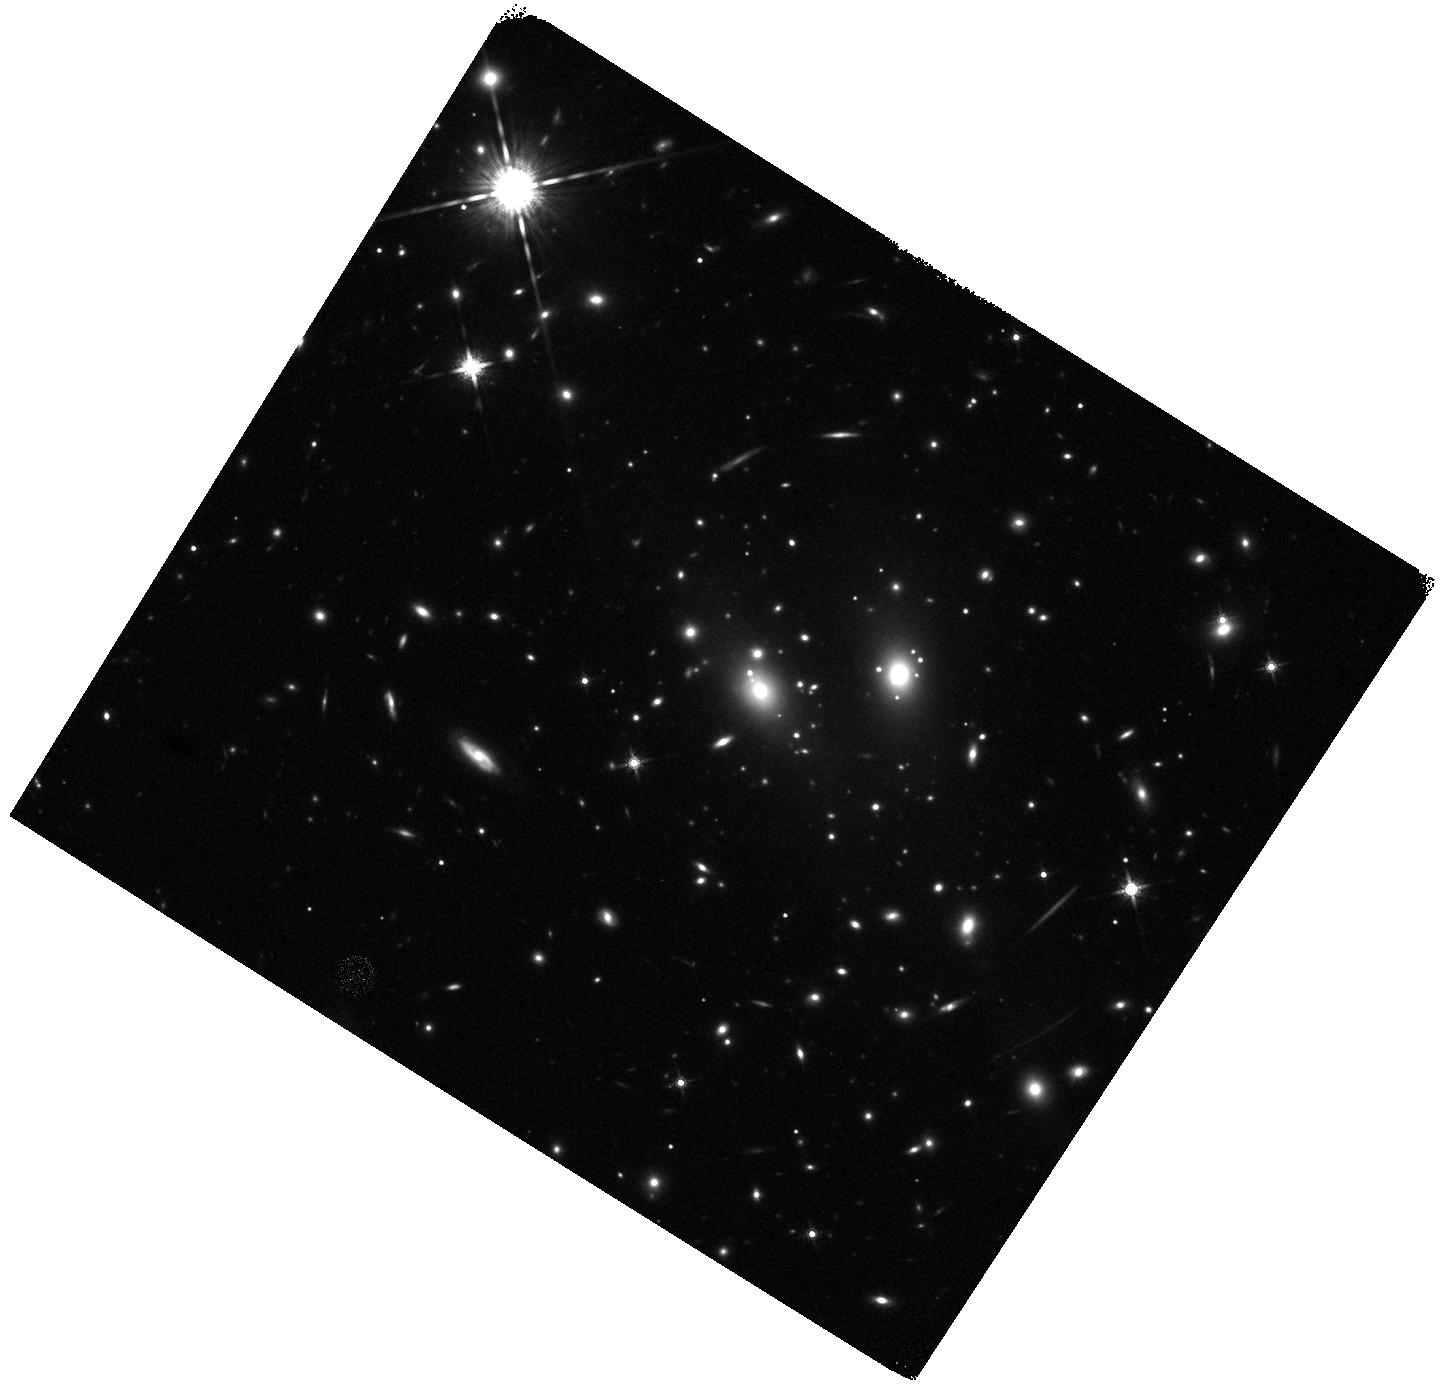
Target: RXJ1347-1145. Instrument: WFC3/IR. Filter: F160W. Exposure: 22 min. Observation ID: hst_12104_b6_wfc3_ir_f160w_ibfmb6

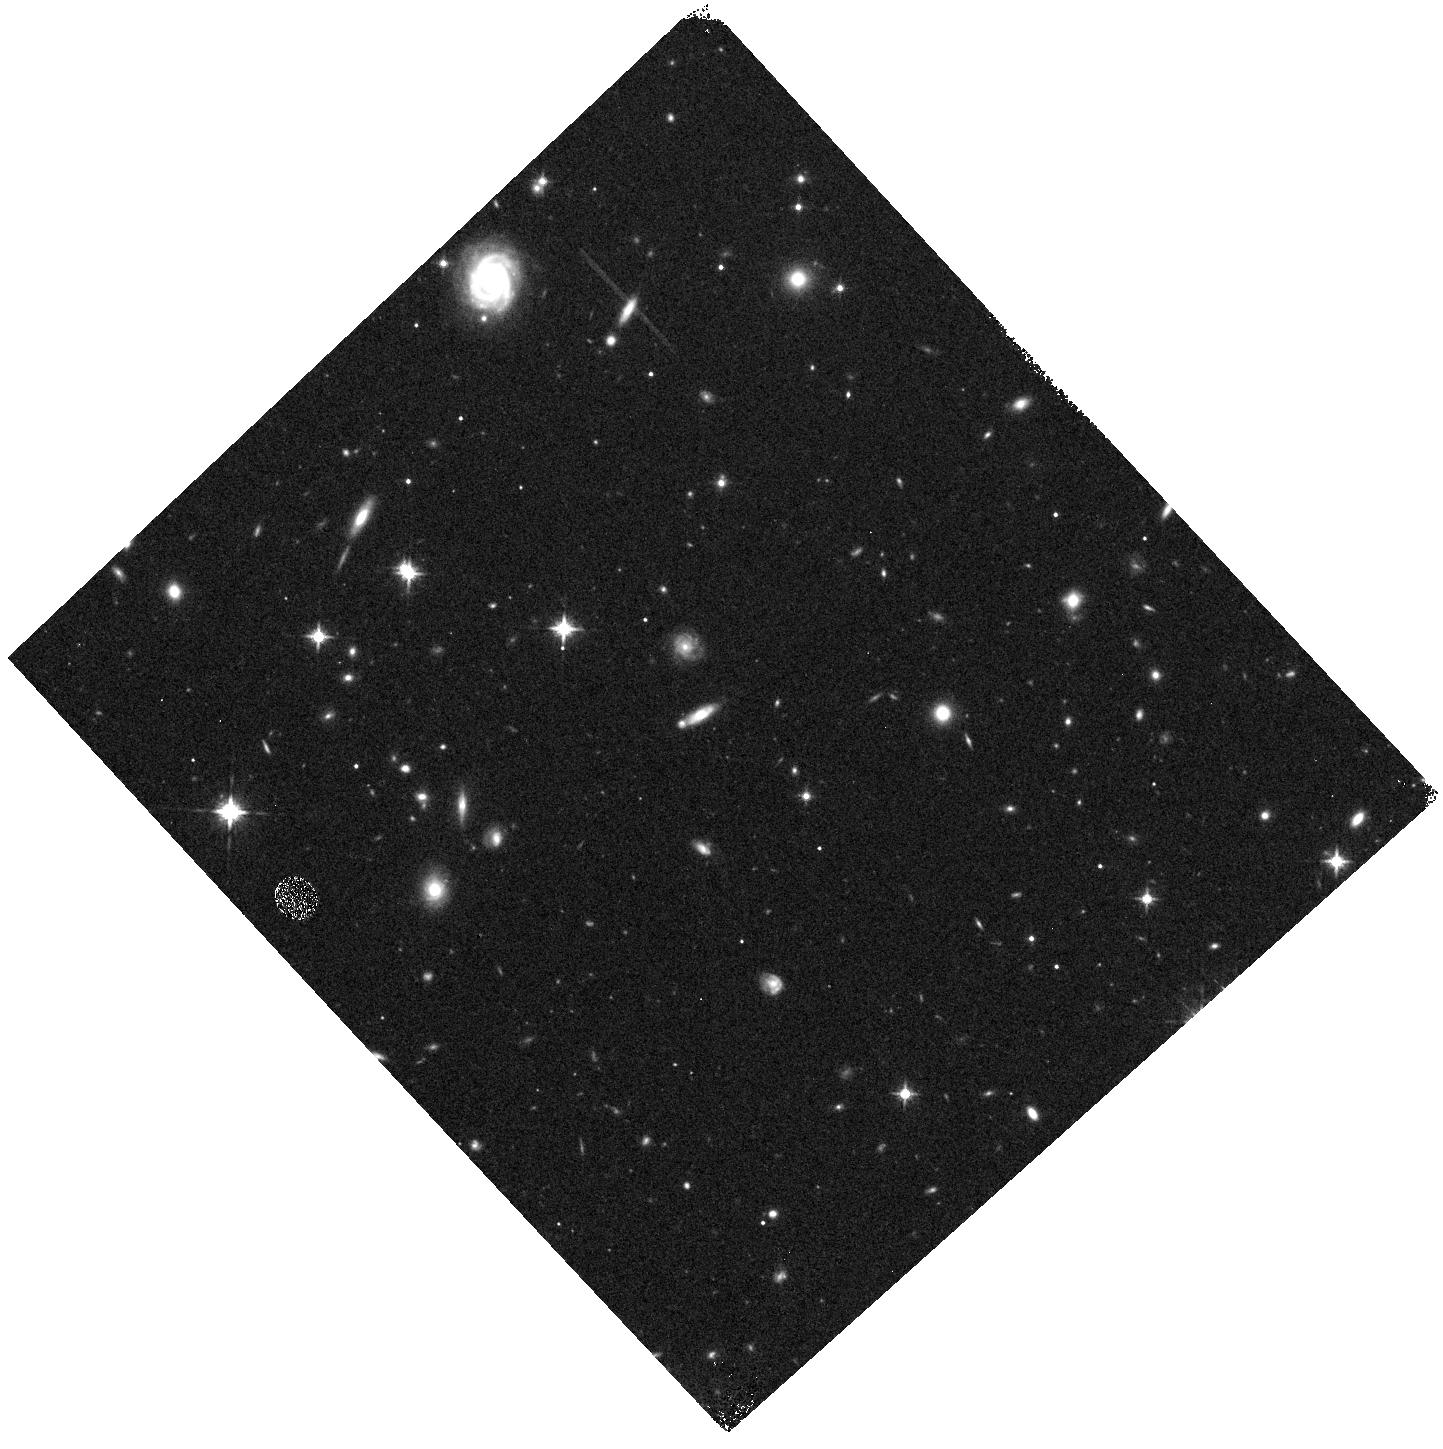
Target: RXJ1347-1145-WFC3PAR1. Instrument: WFC3/IR. Filter: F125W. Exposure: 10 min. Observation ID: hst_12104_a0_wfc3_ir_f125w_ibfma0

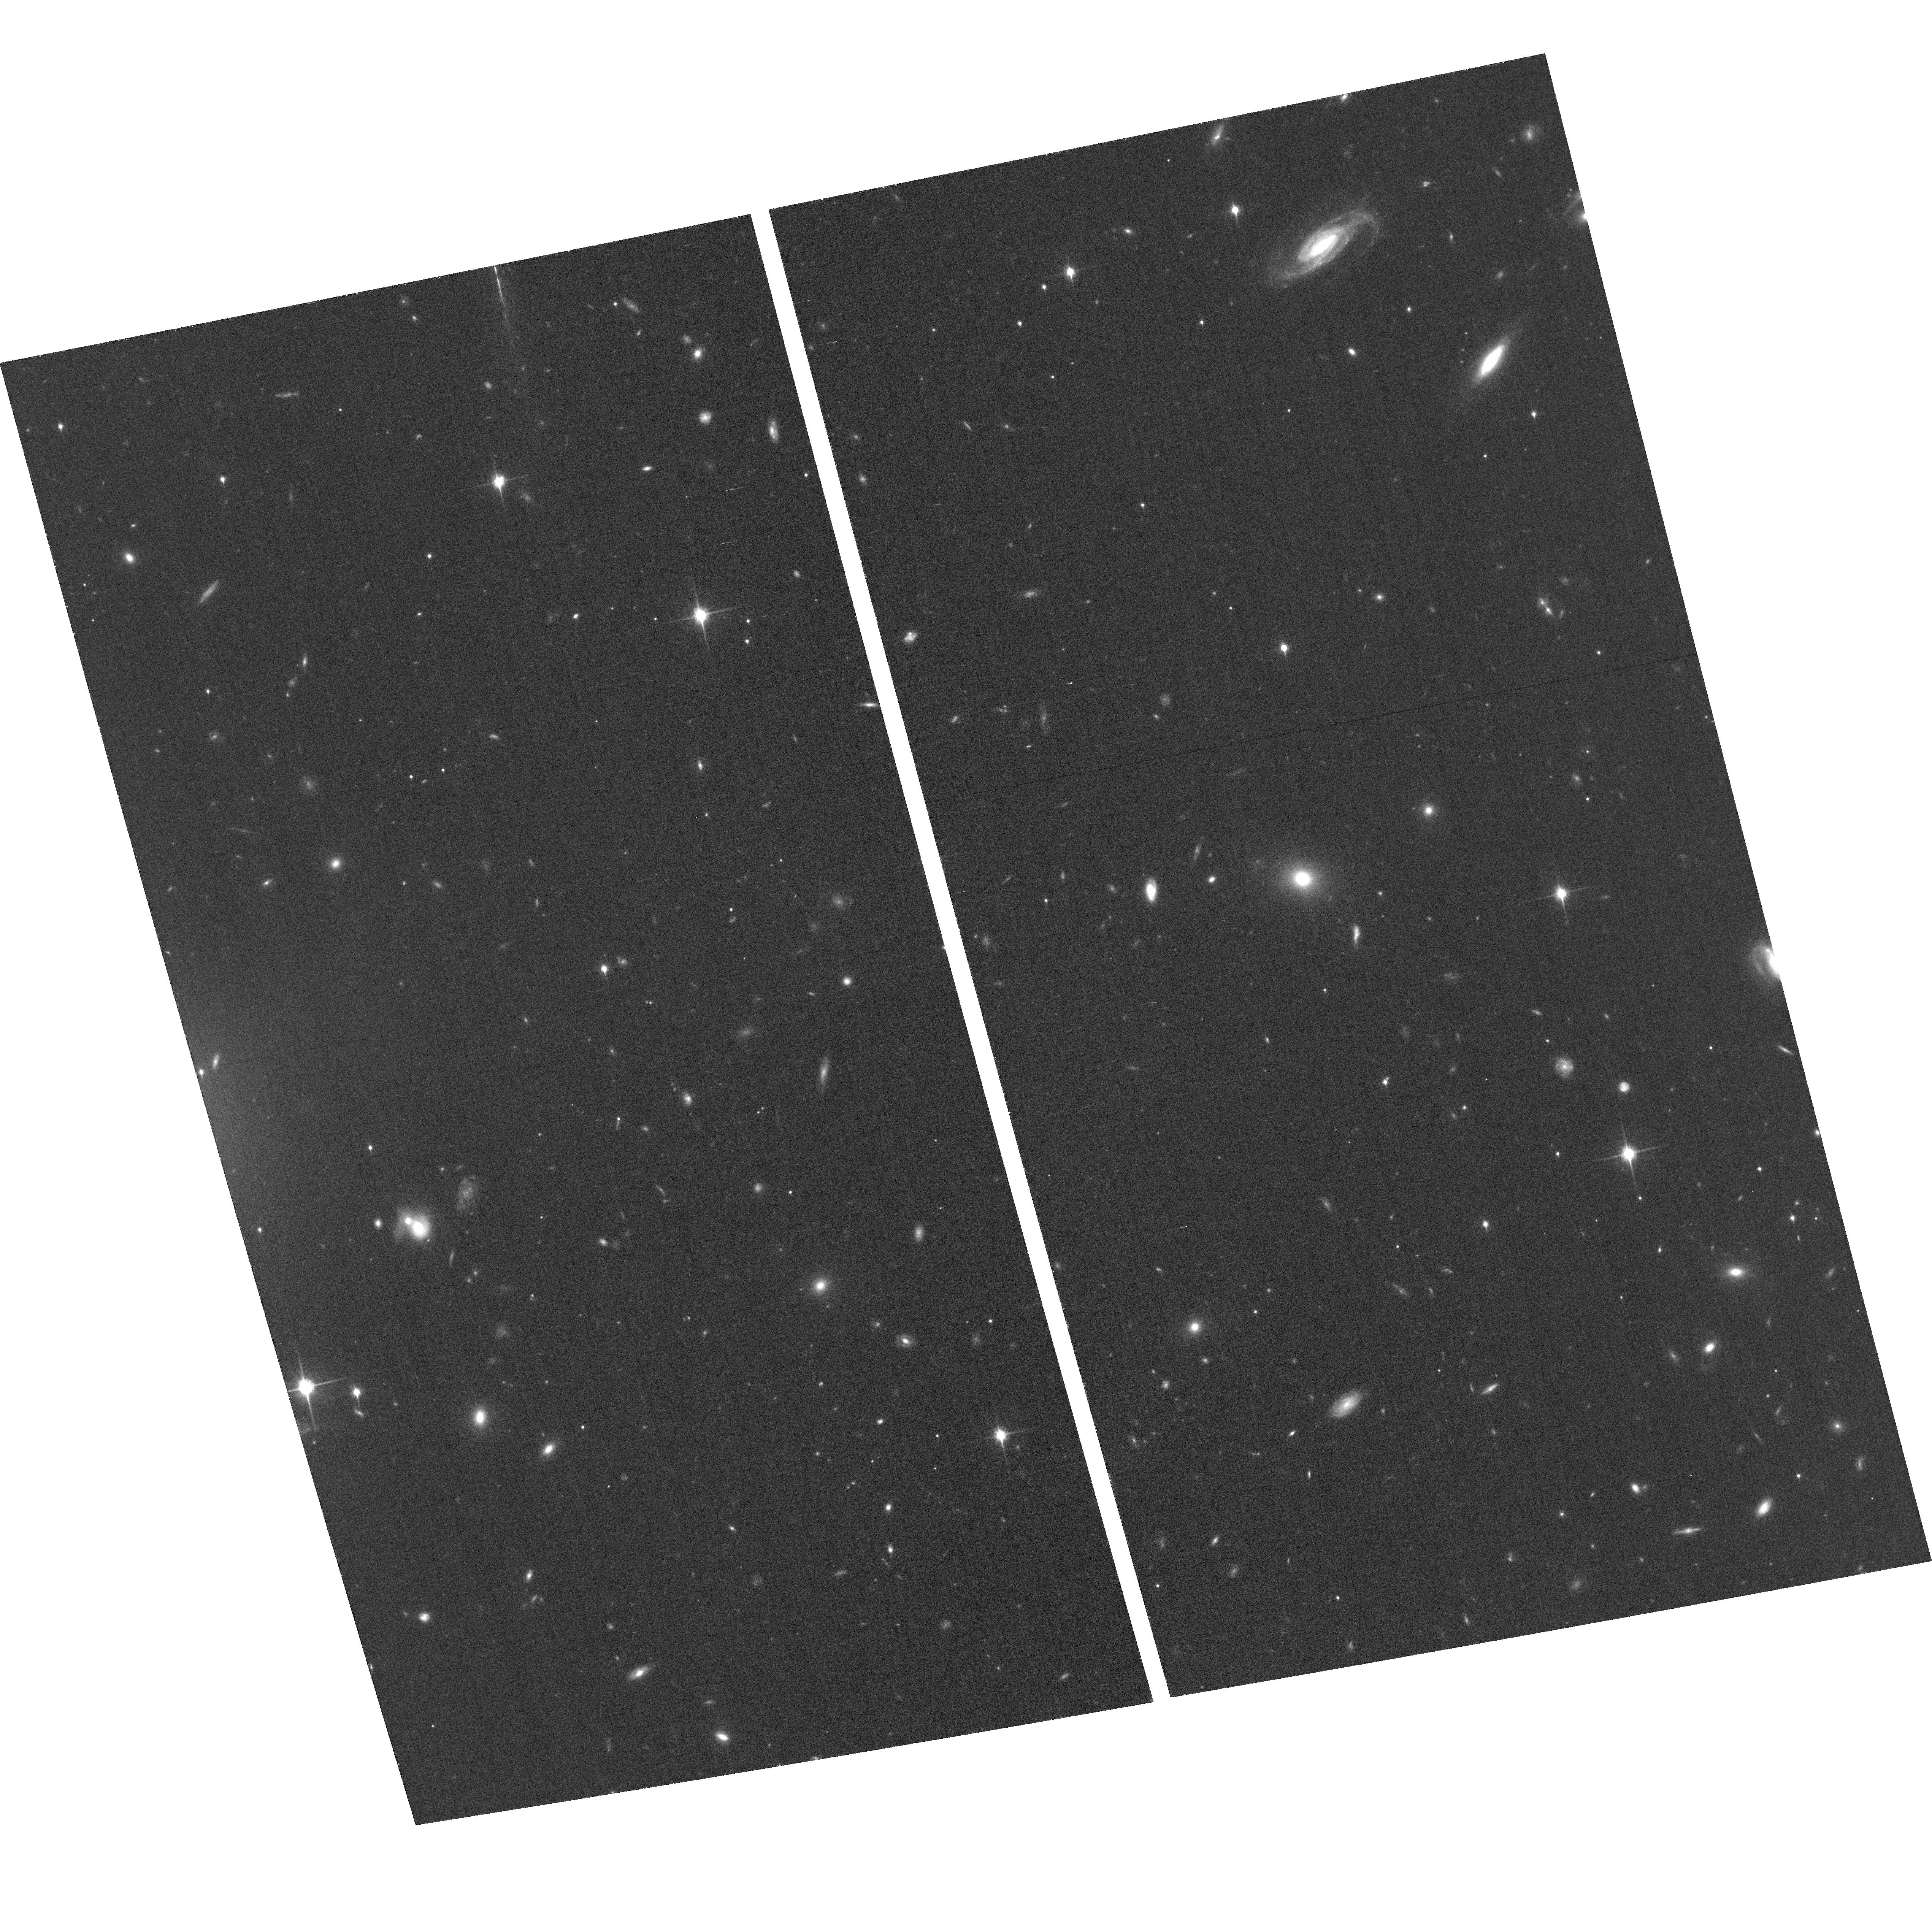
Target: RXJ1347-1145-ACSPAR2. Instrument: ACS/WFC. Filter: F850LP. Exposure: 60 min. Observation ID: hst_12104_b3_acs_wfc_f850lp_jbfmb3

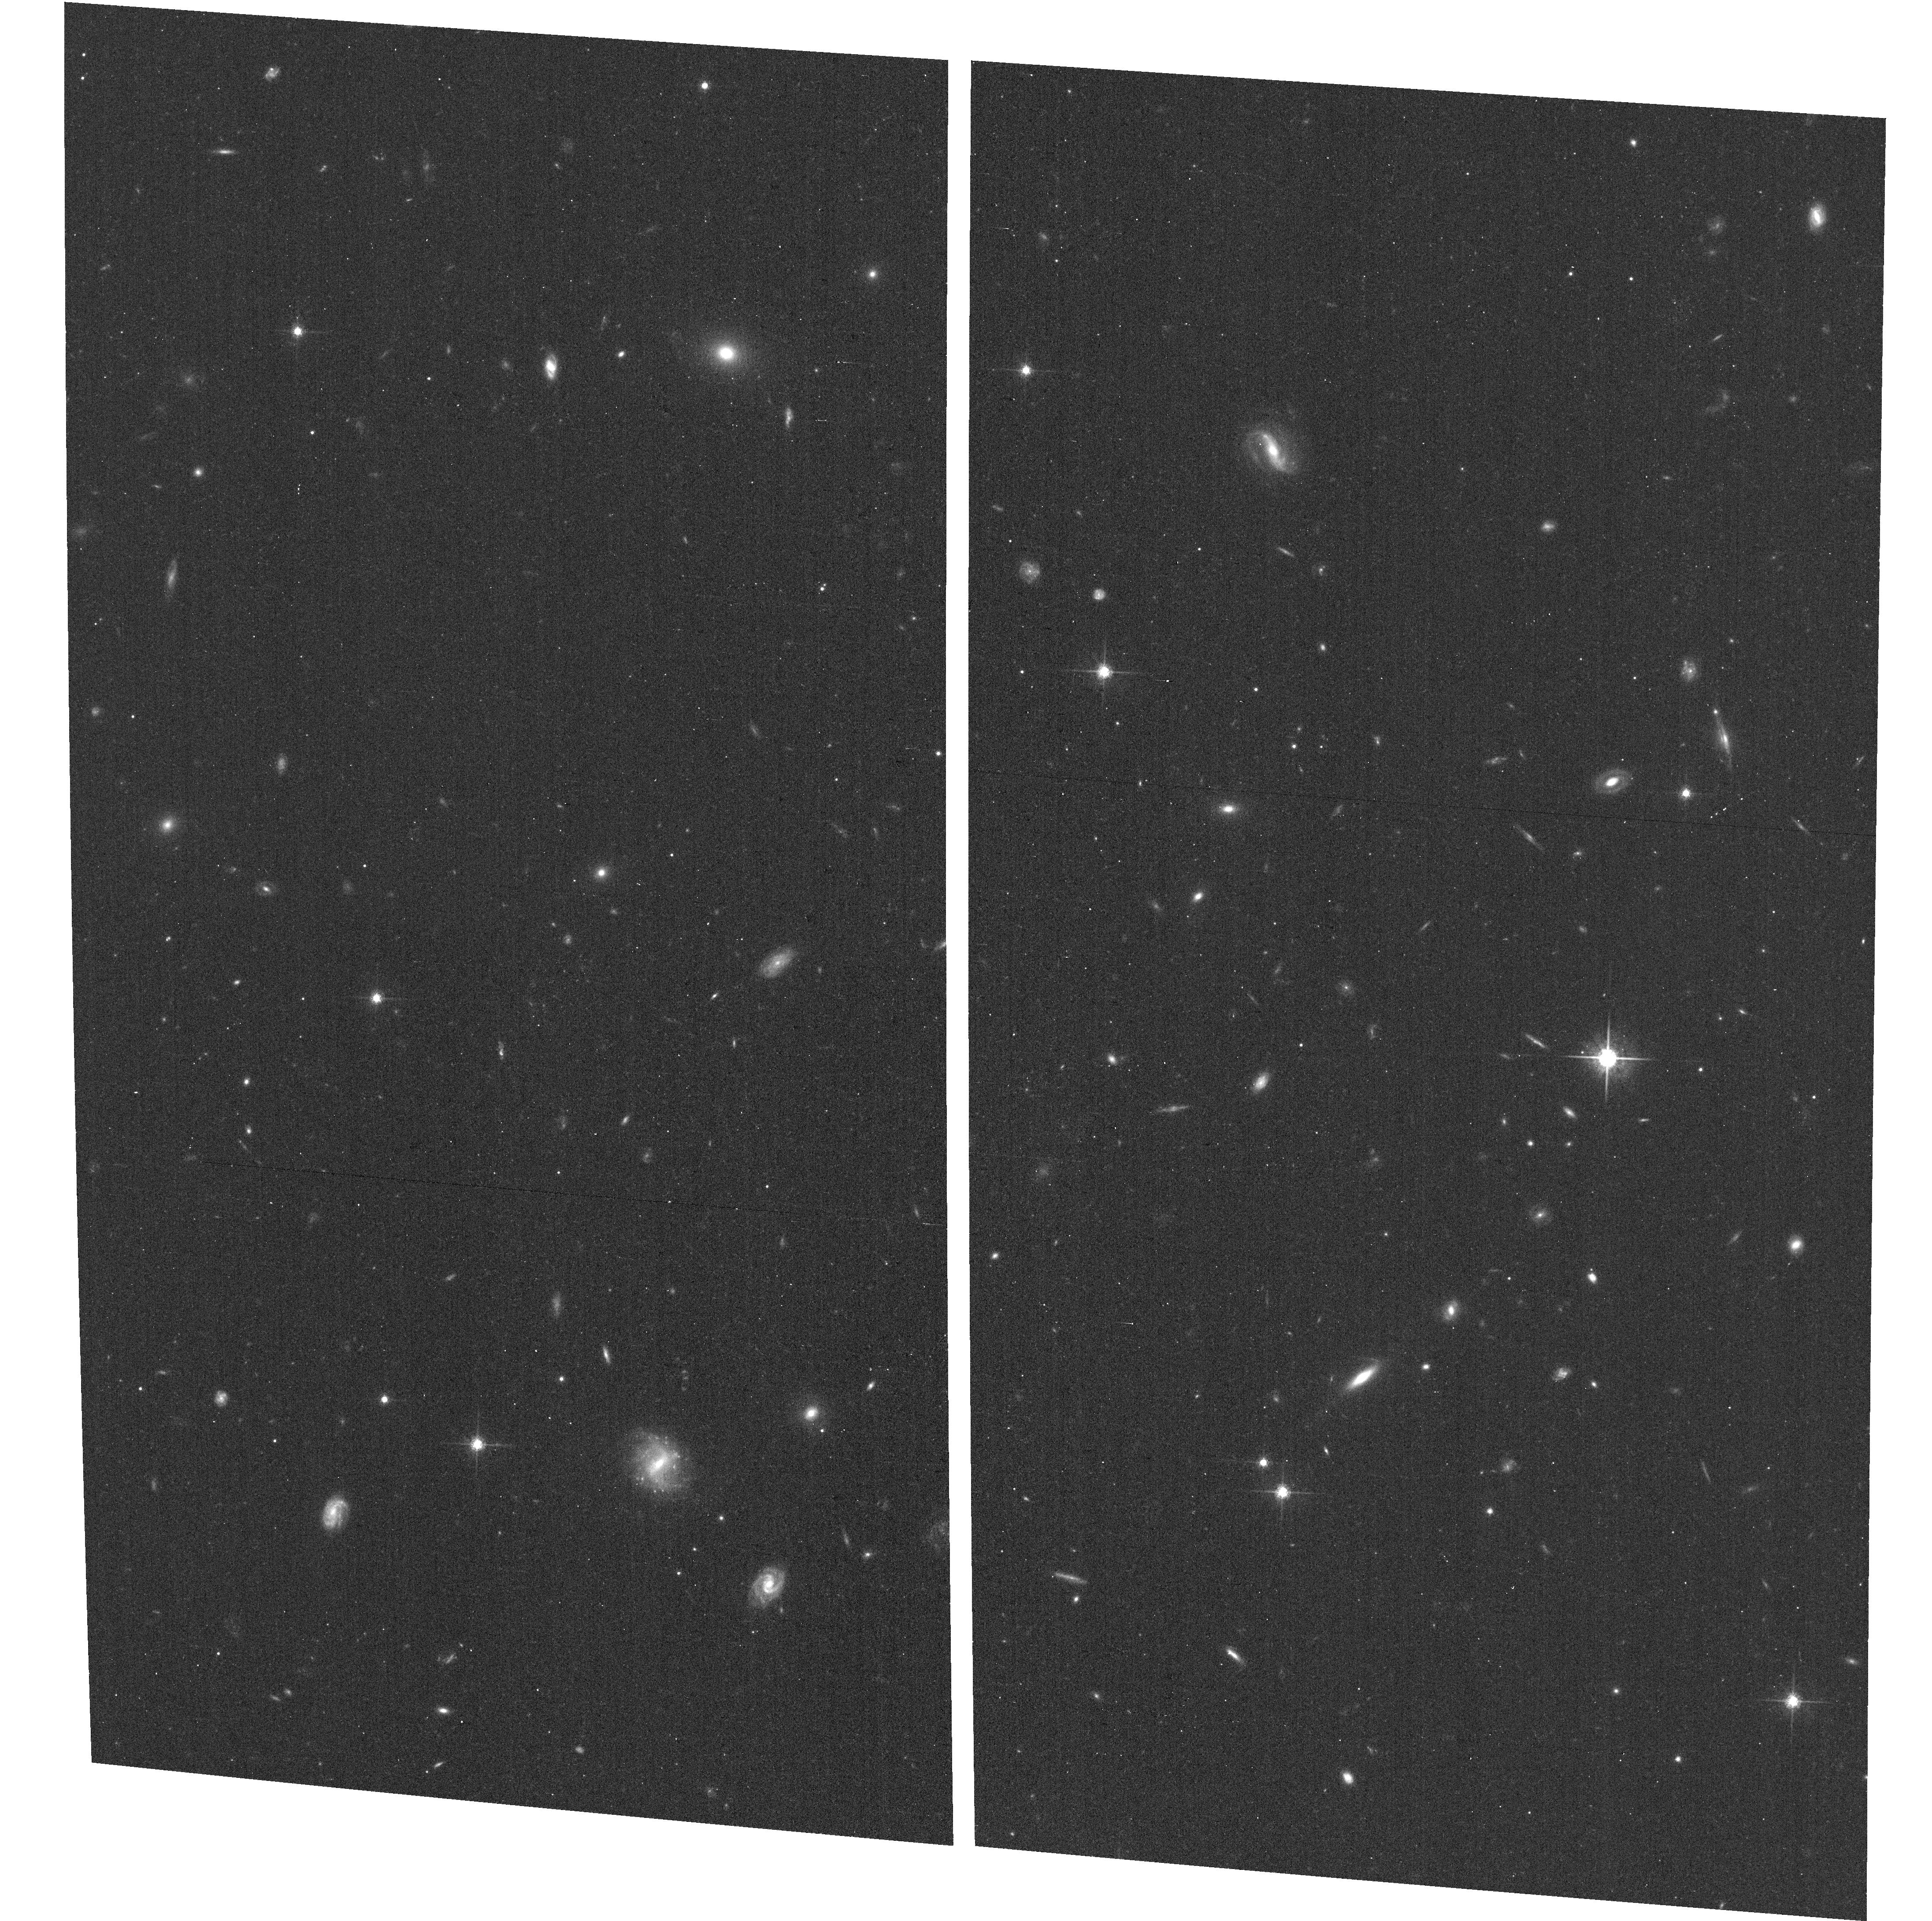
Target: RXJ1347-1145-ACSPAR1. Instrument: ACS/WFC. Filter: F775W. Exposure: 12 min. Observation ID: hst_12104_a6_acs_wfc_f775w_jbfma6

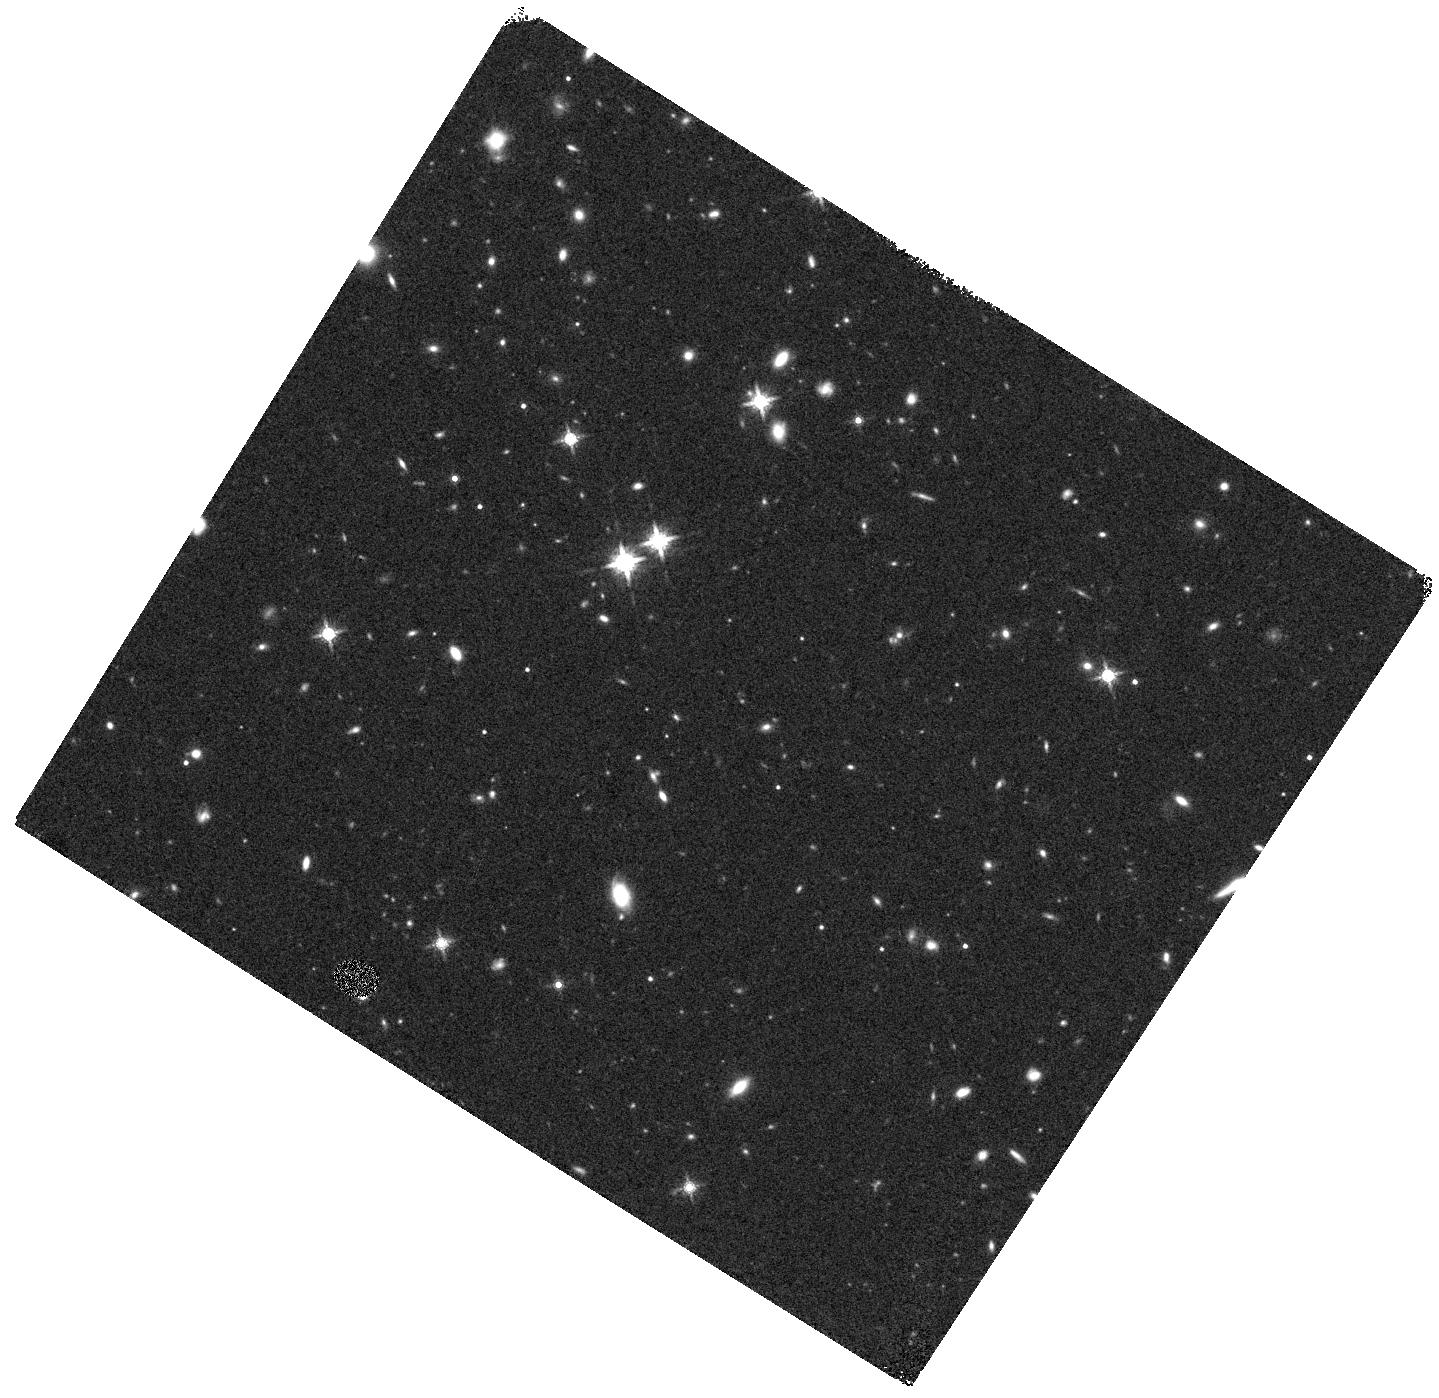
Target: RXJ1347-1145-WFC3PAR2. Instrument: WFC3/IR. Filter: F160W. Exposure: 20 min. Observation ID: hst_12104_b7_wfc3_ir_f160w_ibfmb7

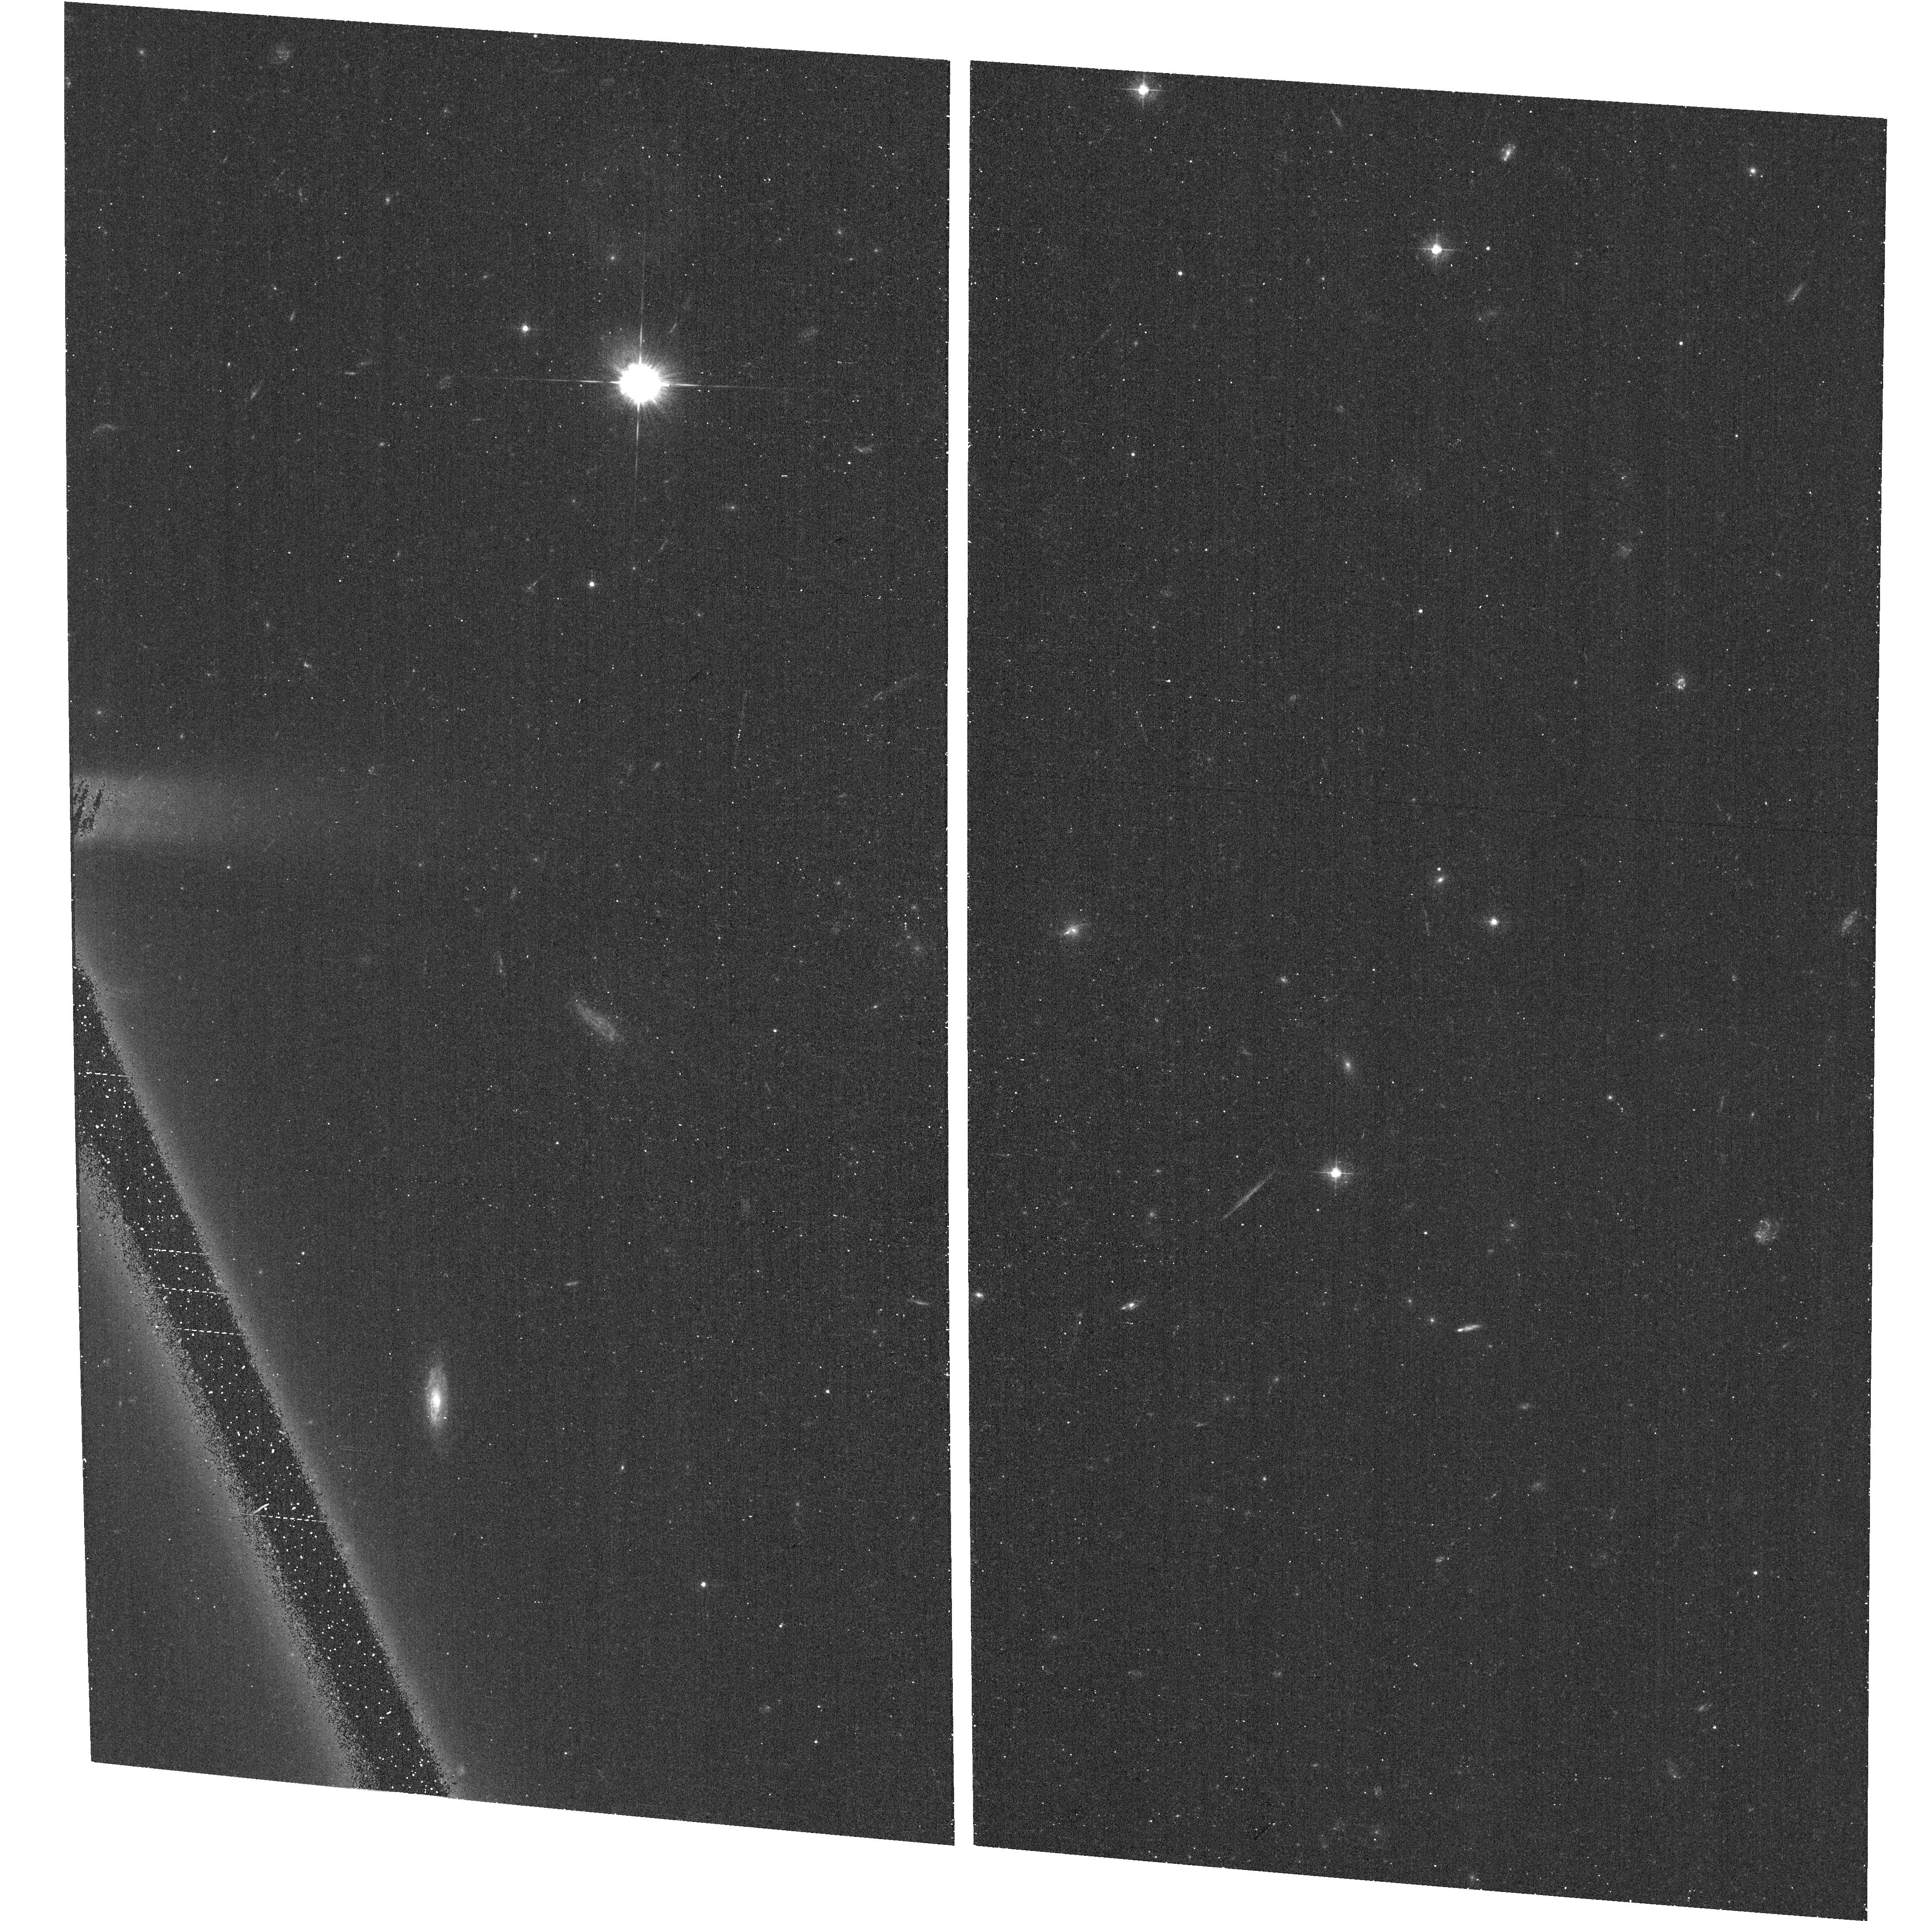
Target: RXJ1347-1145. Instrument: ACS/WFC. Filter: F435W. Exposure: 17 min. Observation ID: hst_12104_a0_acs_wfc_f435w_jbfma0

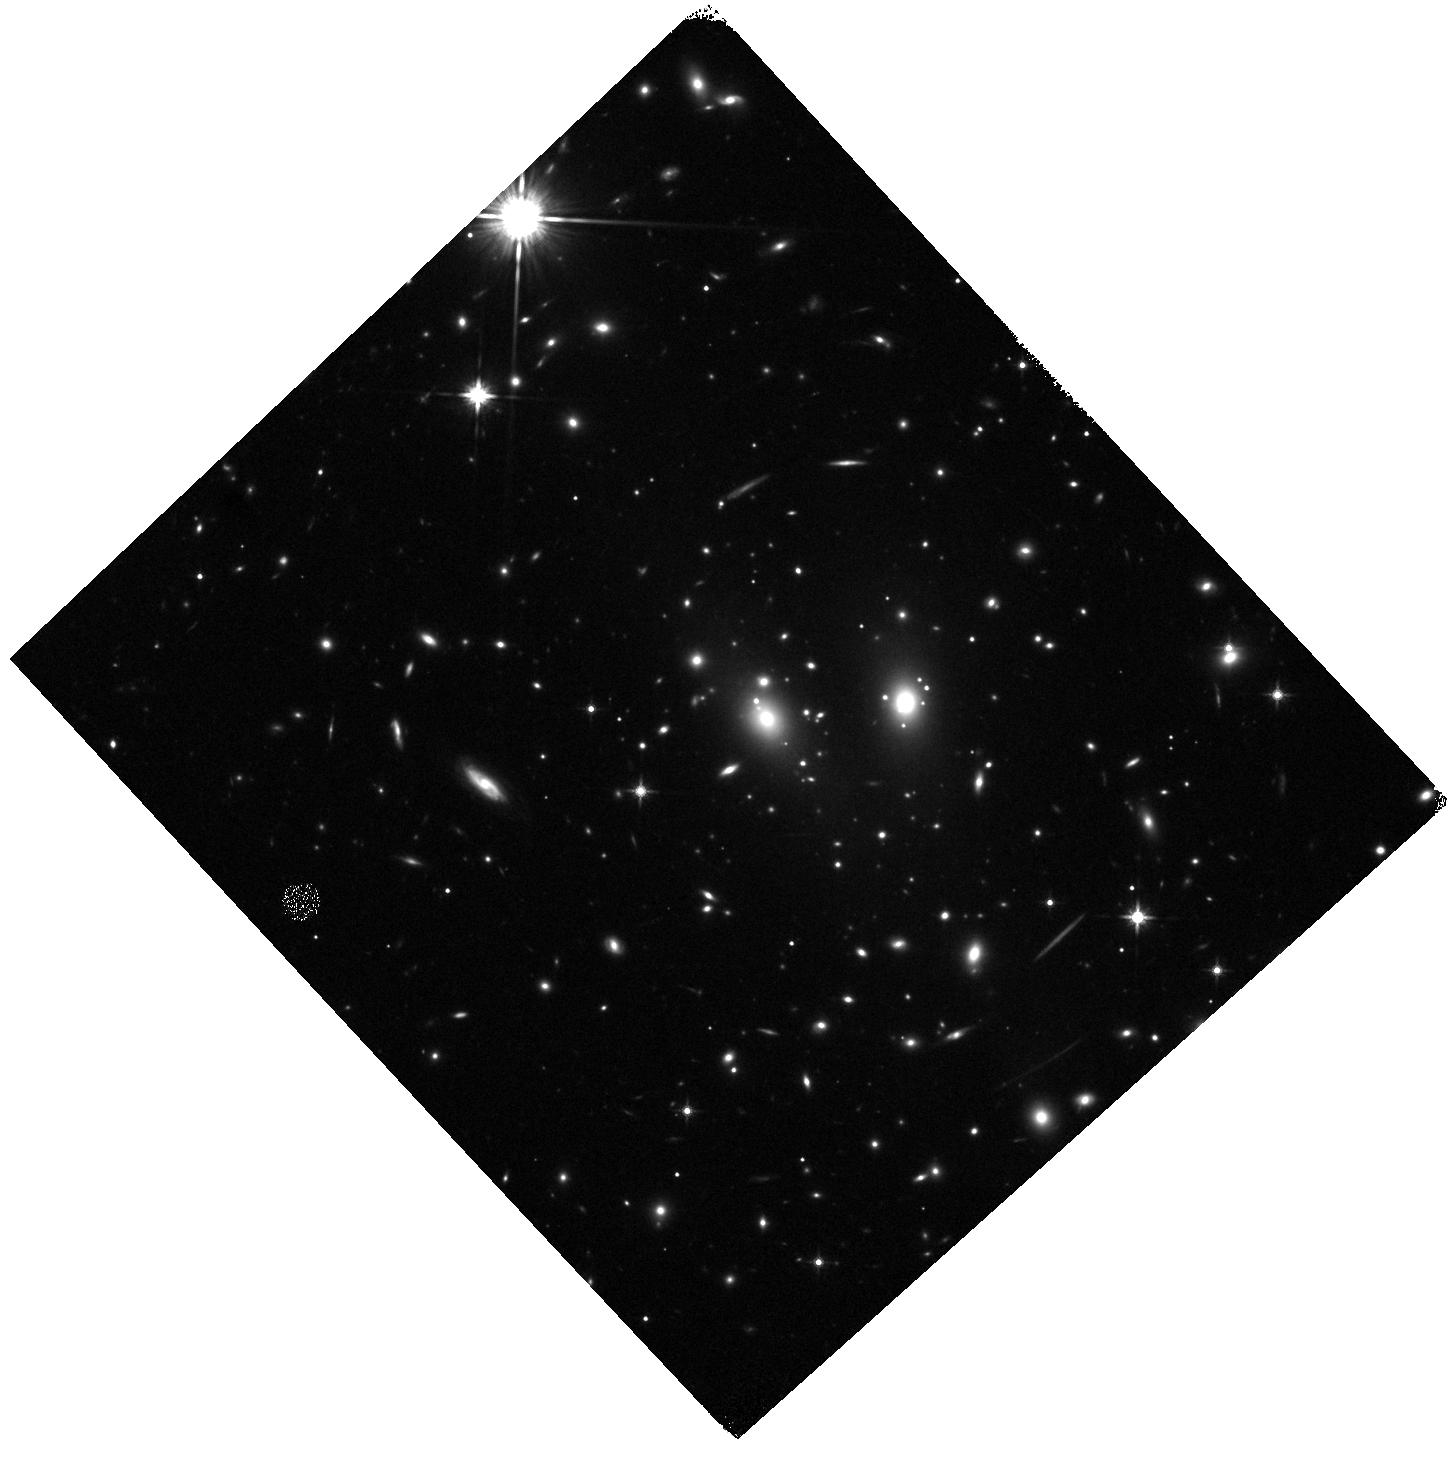
Target: RXJ1347-1145. Instrument: WFC3/IR. Filter: F140W. Exposure: 17 min. Observation ID: hst_12104_a4_wfc3_ir_f140w_ibfma4

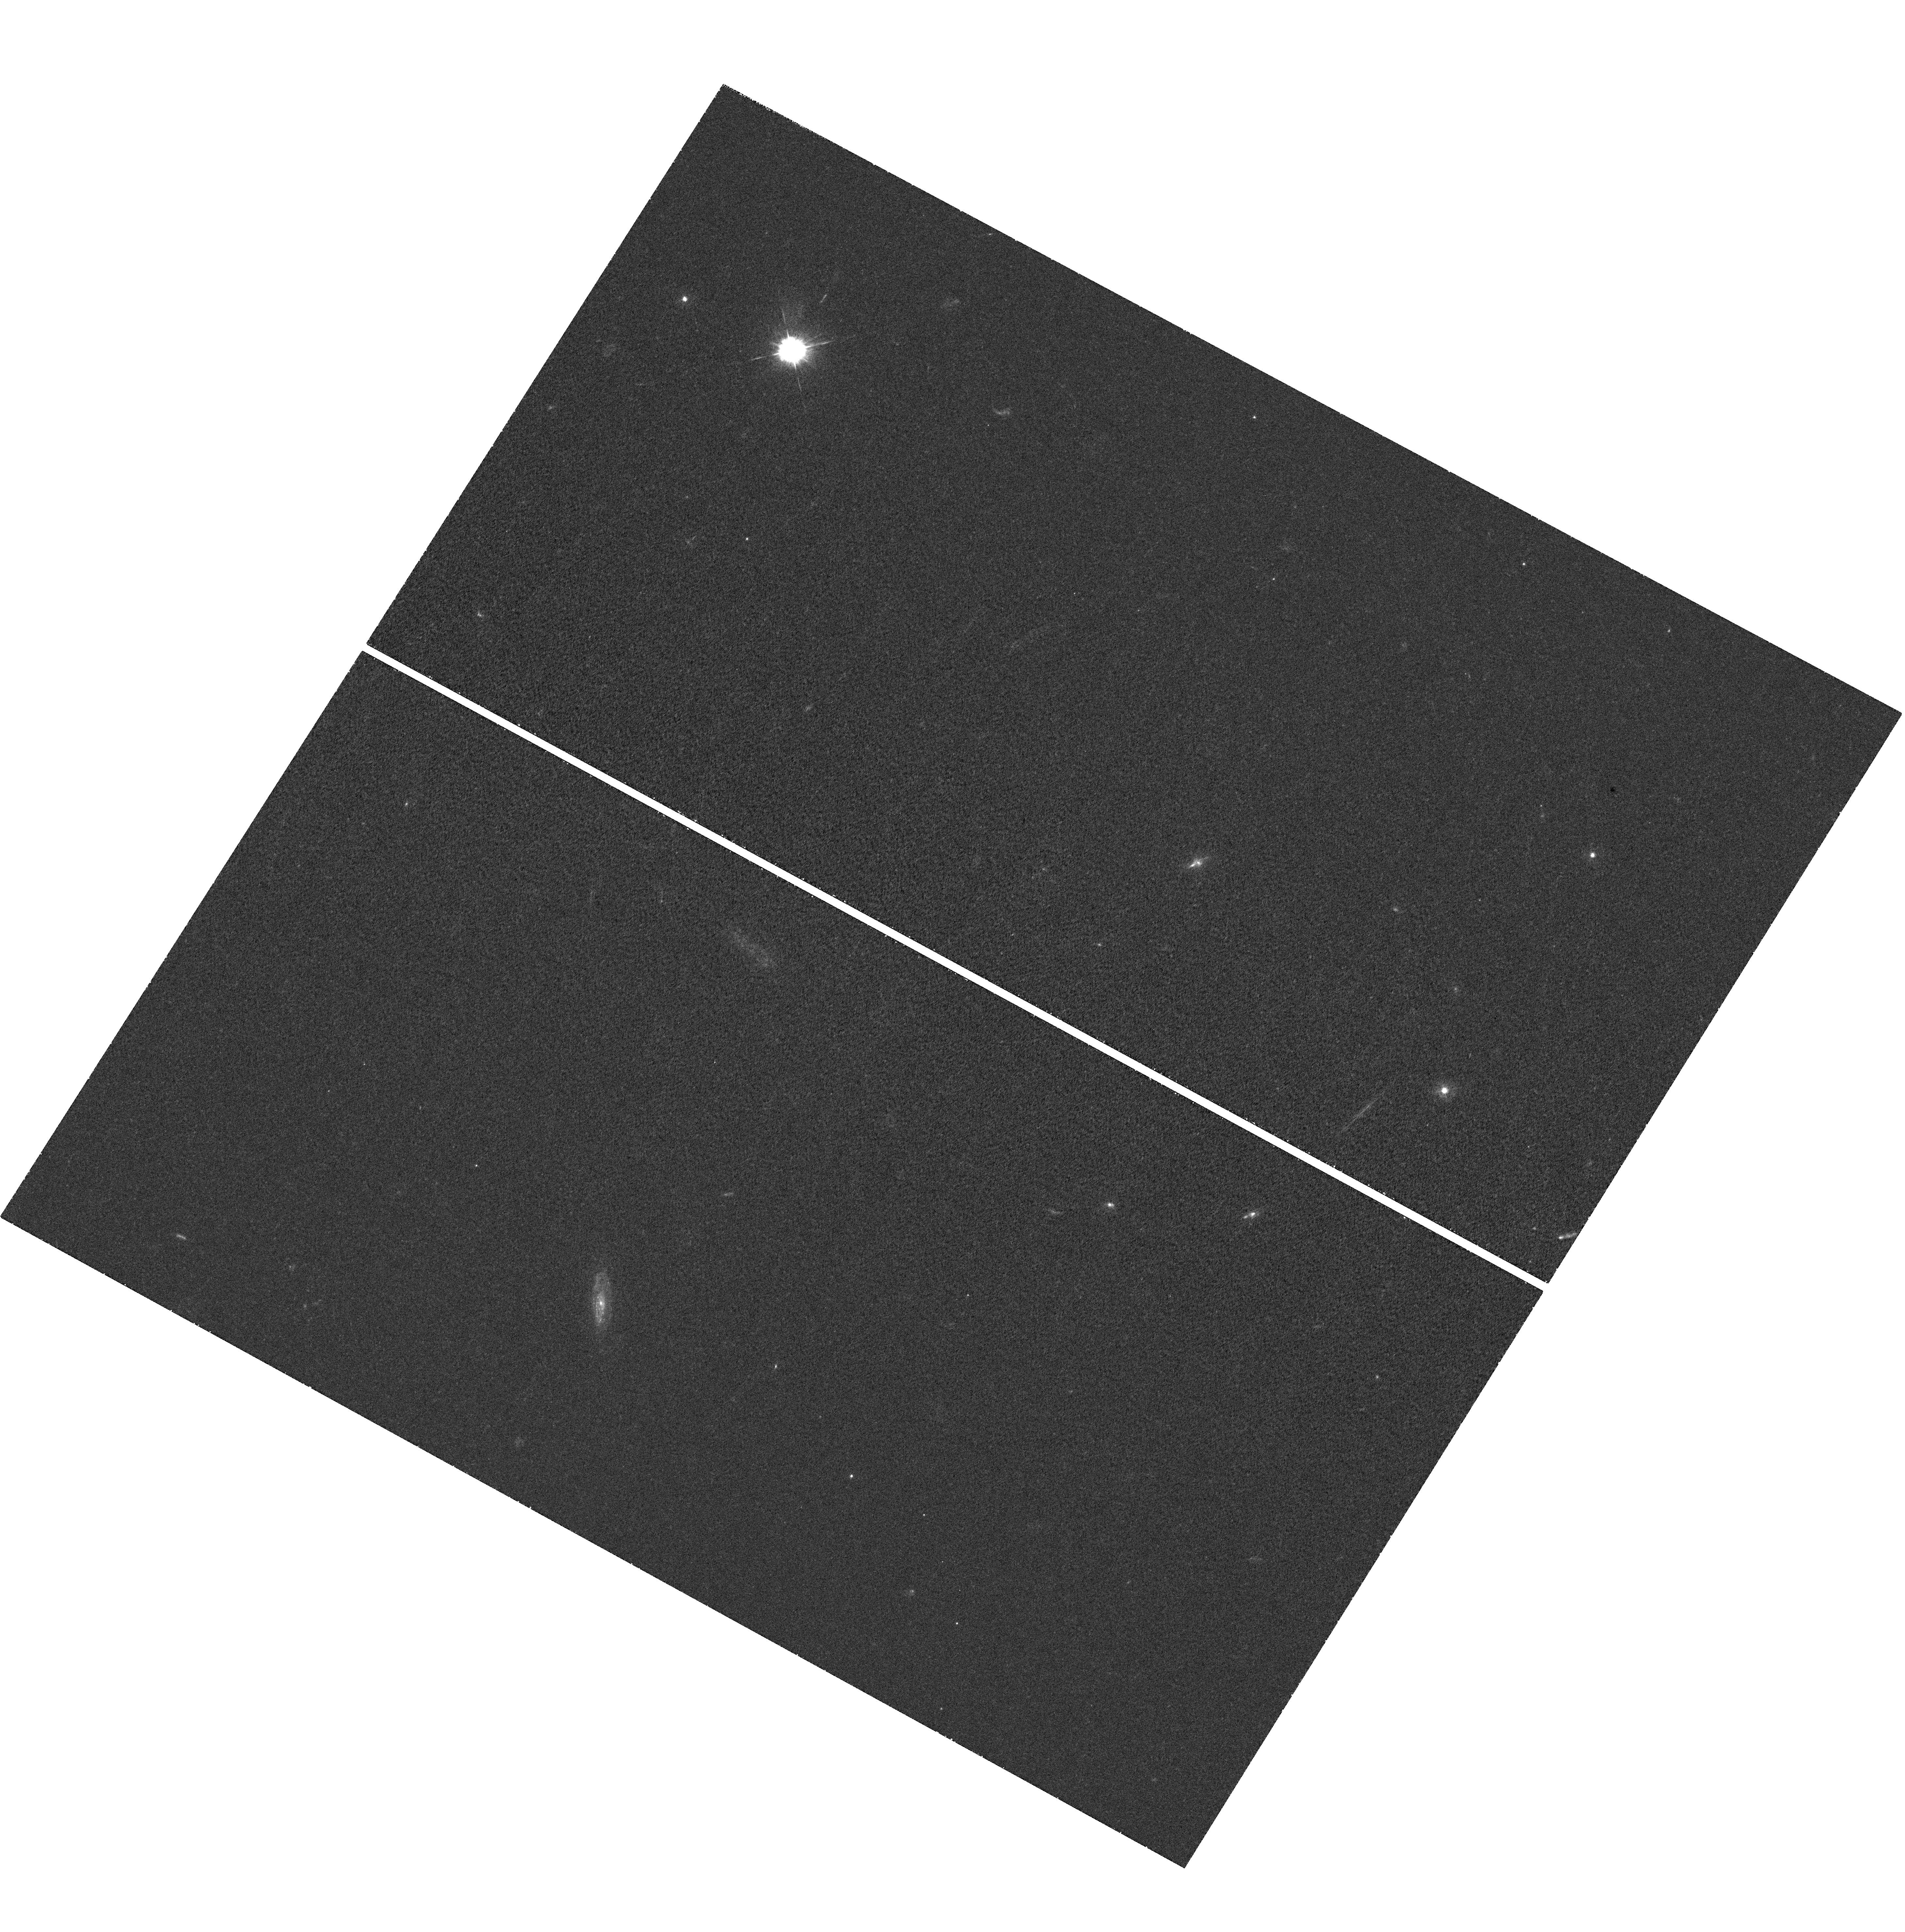
Target: RXJ1347-1145. Instrument: WFC3/UVIS. Filter: F336W. Exposure: 40 min. Observation ID: hst_12104_b6_wfc3_uvis_f336w_ibfmb6

Through a Lens, Darkly - New Constraints on the Fundamental Components of the Cosmos (PI: Postman, Marc)

As the most massive objects in the universe, galaxy clusters represent important signposts in our story of structure evolution, and are the ultimate telescopic lenses, placing gravitationally lensed galaxies from the earliest epochs in comfortable reach for careful study. We take full advantage of the refurbished ACS and WFC3 cameras to deliver deep 14-filter images of 25 carefully chosen clusters. These will enable us to address timely and substantive questions about dark matter, dark energy, and galaxy evolution well beyond z=7. These X-ray clusters are chosen to be free of lensing bias and to span a wide range of redshift and mass. By combining strong and weak lensing, we will obtain the definitive mass profile of relaxed clusters to confront the distinctive prediction of the standard LambdaCDM model. Detailed maps of internal structure will be enabled by ~1, 000 new multiply-imaged lensed sources to AB=26, all with precise (2% x (1+z)) photometric redshift measurements, thanks to WFC3's UV and IR coverage. A supernovae search in parallel (with low magnification uncertainties) will extend the Hubble diagram of SN1a to z>1.5, testing the constancy of dark energy with time and probing progenitor evolution. Our homogeneous panchromatic deep imaging of this cluster sample will constitute a vast legacy archive for studies of the formation and evolution of structure.